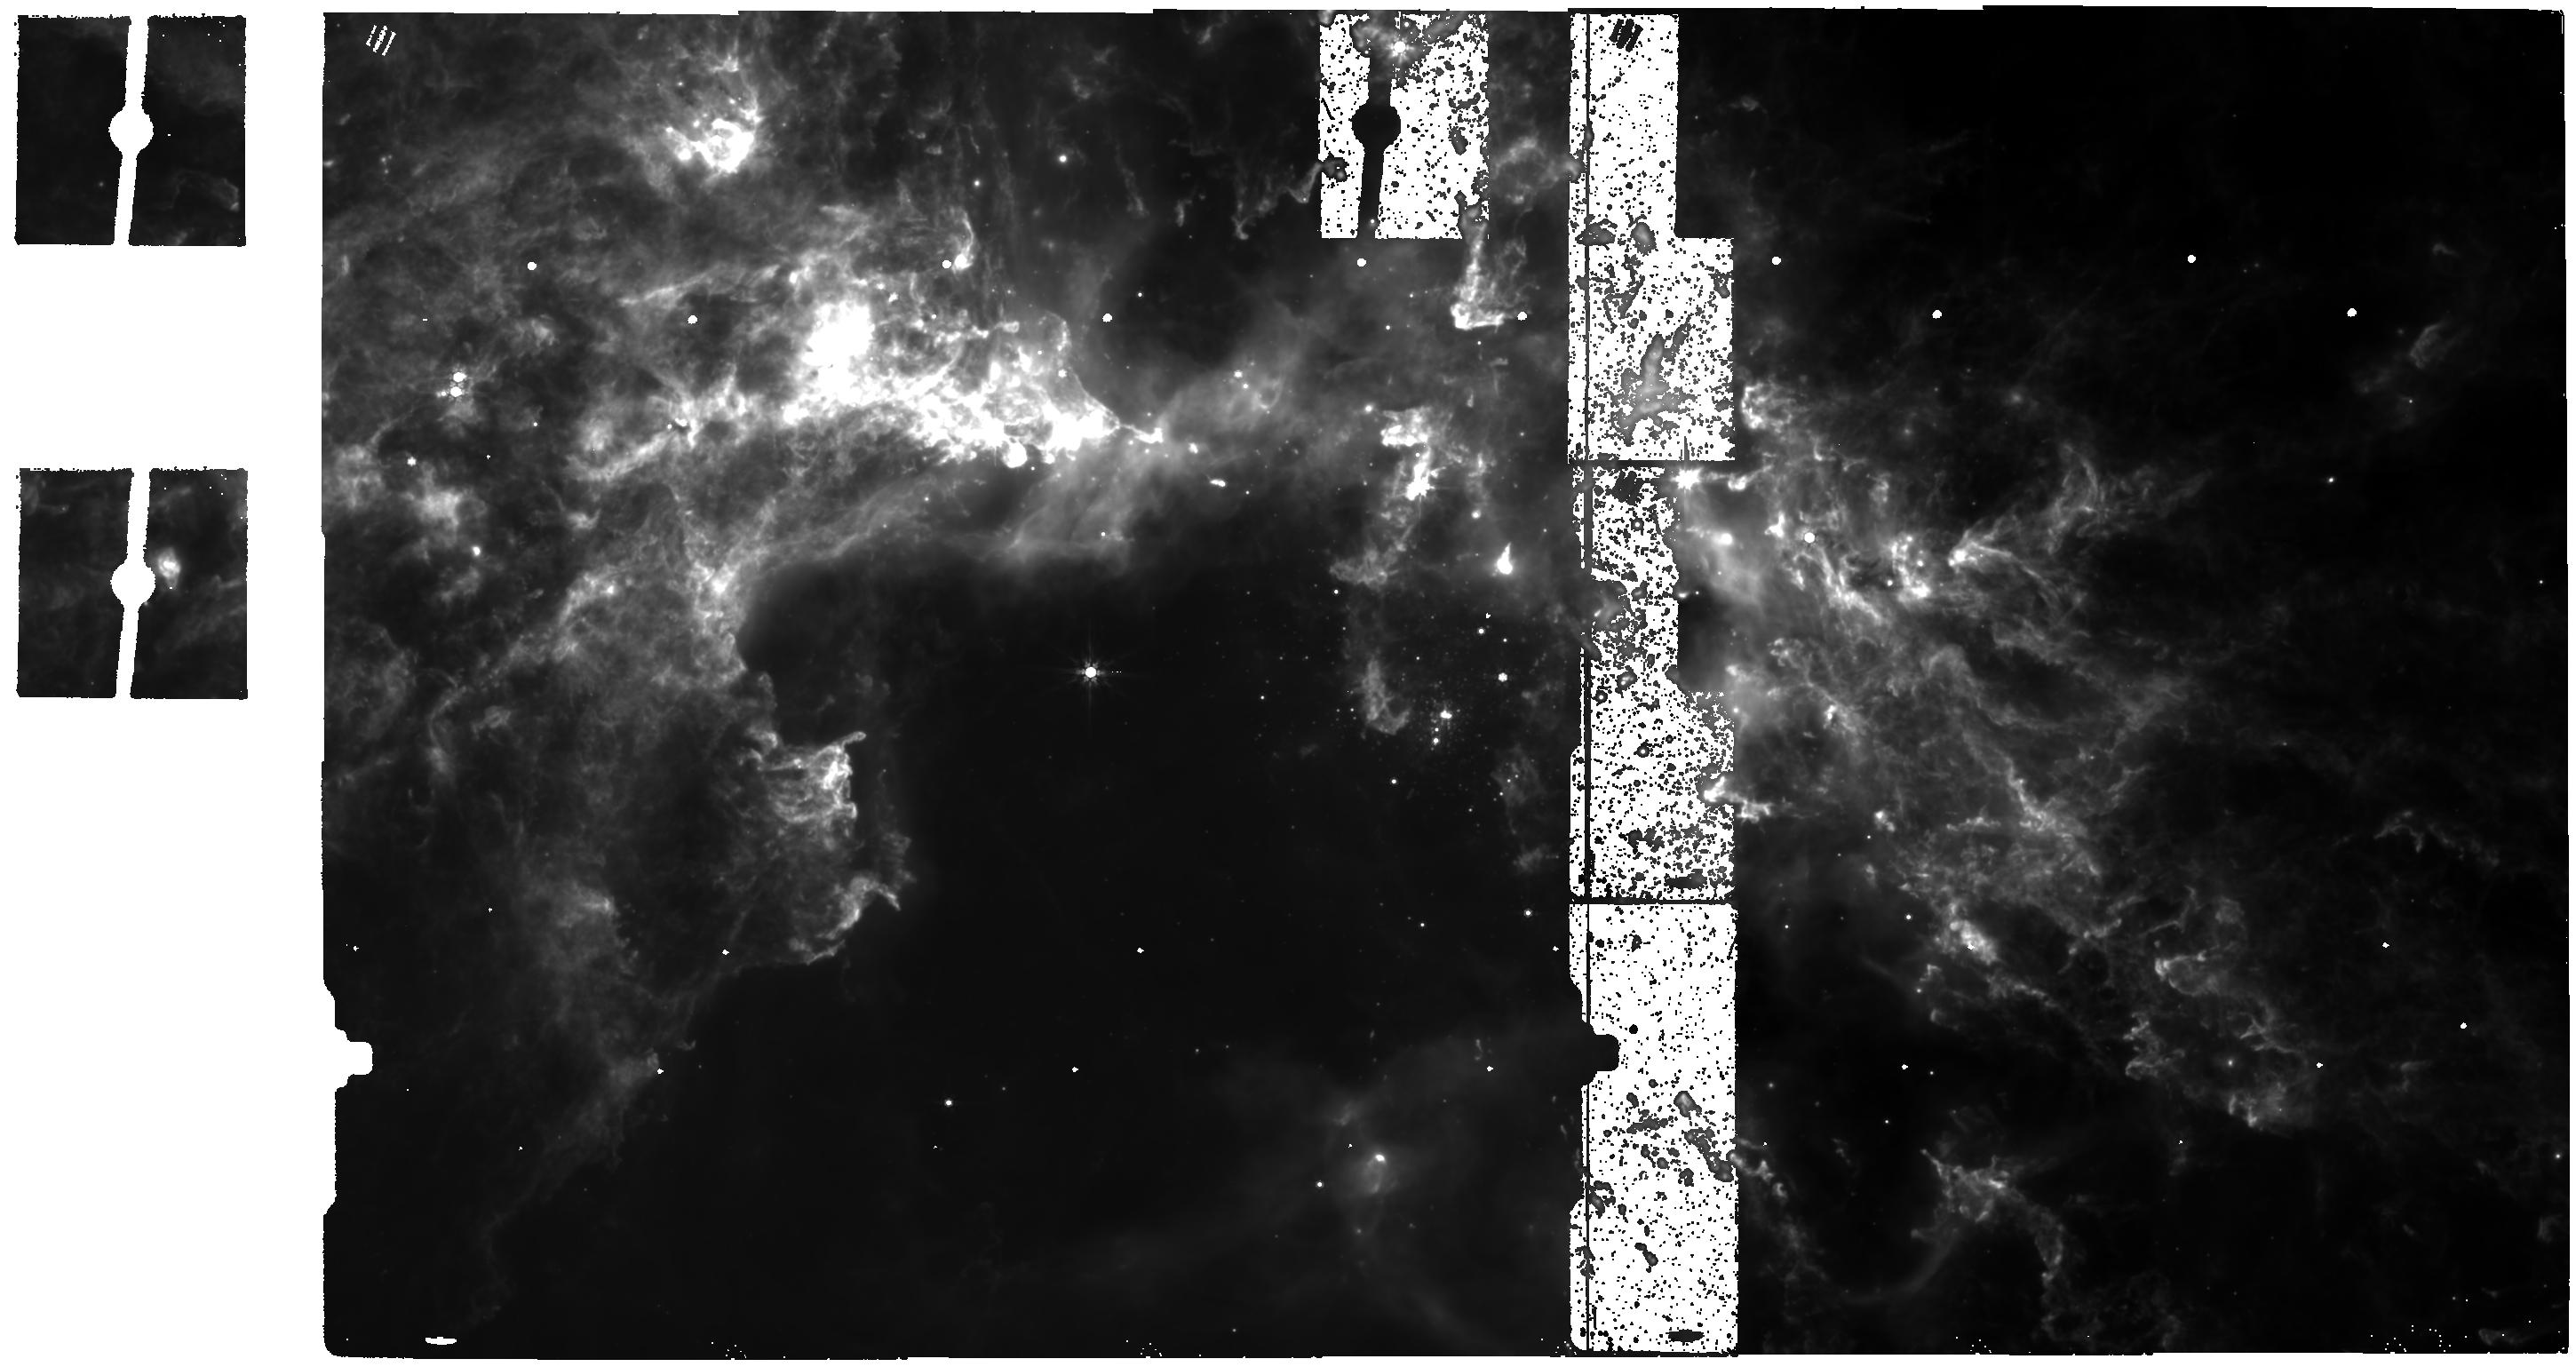
Target: NGC-2070. Instrument: MIRI. Filter: F770W. Exposure: 51 min. Observation ID: jw06615-o002_t001_miri_f770w

CAL-MIRI-309  MIRI Last Frame Characterization (PI: Engesser, Mike)

This program will obtain additional data for analysis and calibration of the MIRI Last Frame Effect. Cycle 2 observations provided a great dataset with high SNR for the low-flux regime of both point-source and extended features. These data in combination with similarly designed ground-test data extend the parameter space over which a correction can be created. However, the Cycle 2 data did not adequately sample the full dynamic range of the detectors. This program target, NGC 2070, is a bright source with a mix of complex point-like and extended features which will reach saturation in as few as 5 groups, minimizing required time. In place of dithers, we will tile over a large portion of the target to place the features over a variety of detector pixels. This calibration program may change in response to system developments and the final Cycle 3 science program.